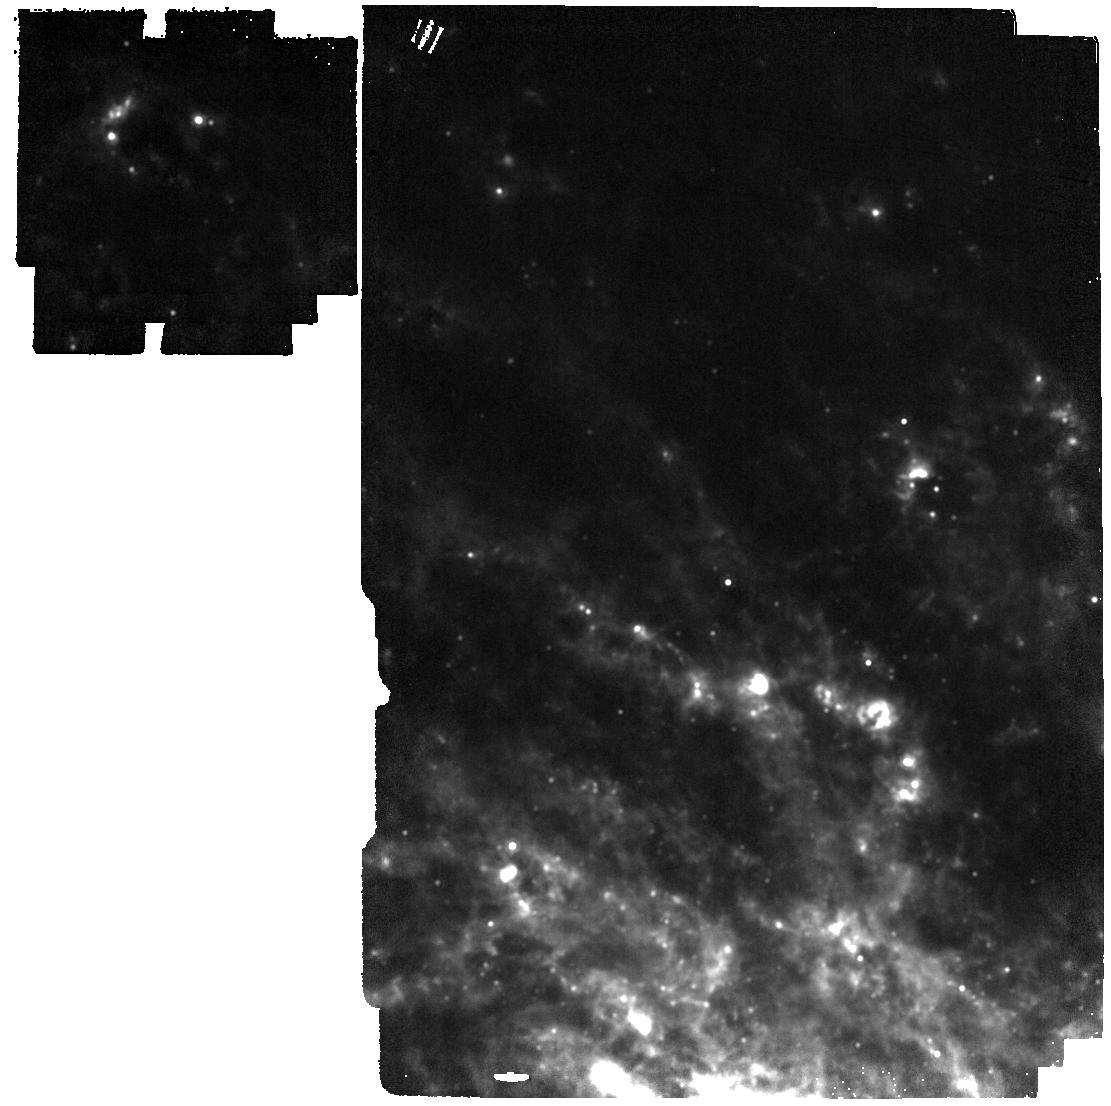
Target: SN-2024ggi. Instrument: MIRI. Filter: F1280W. Exposure: 2 min. Observation ID: jw12572-o002_t003_miri_f1280w

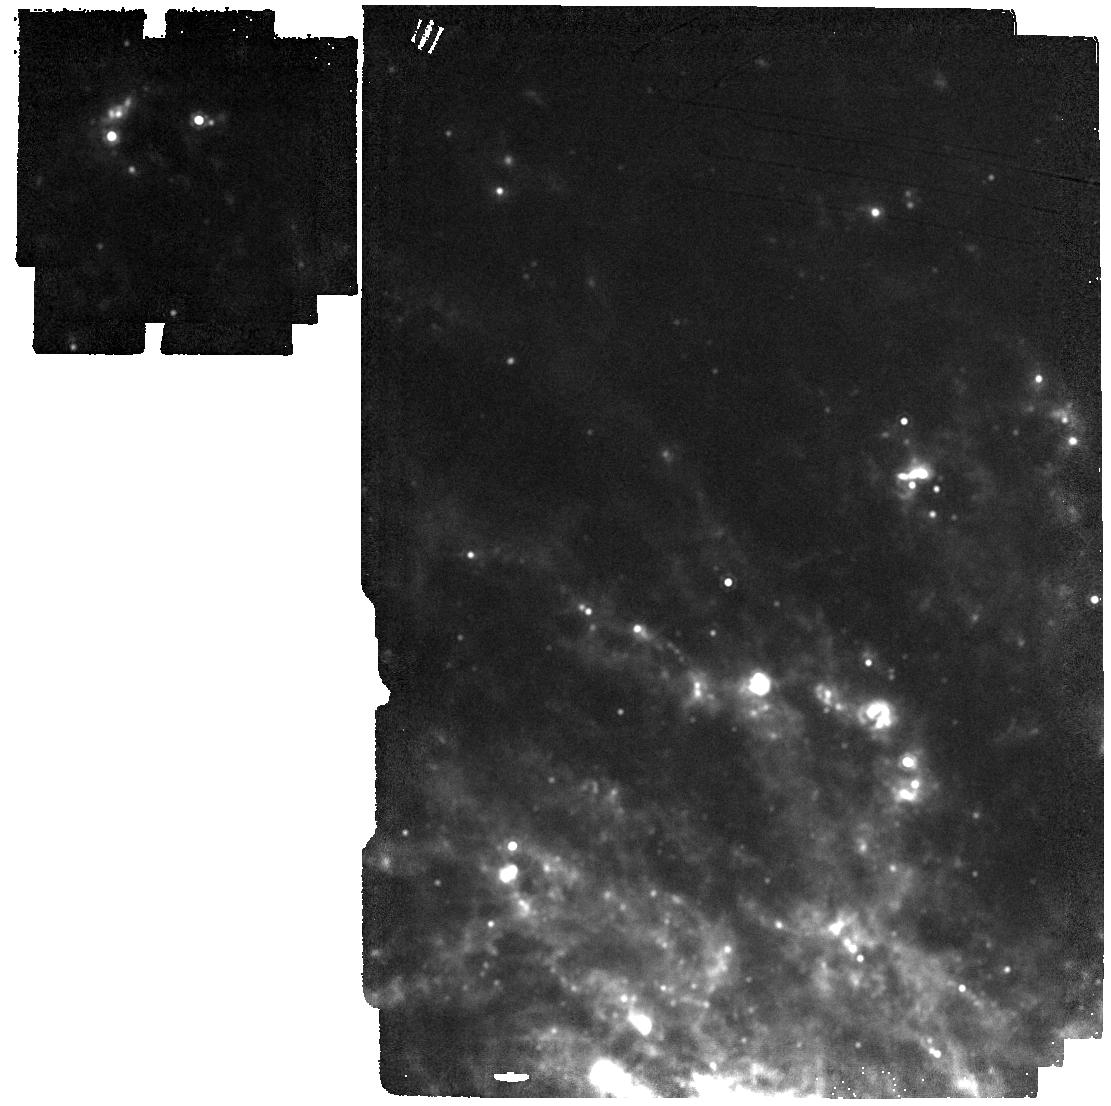
Target: SN-2024ggi. Instrument: MIRI. Filter: F1500W. Exposure: 2 min. Observation ID: jw12572-o002_t003_miri_f1500w

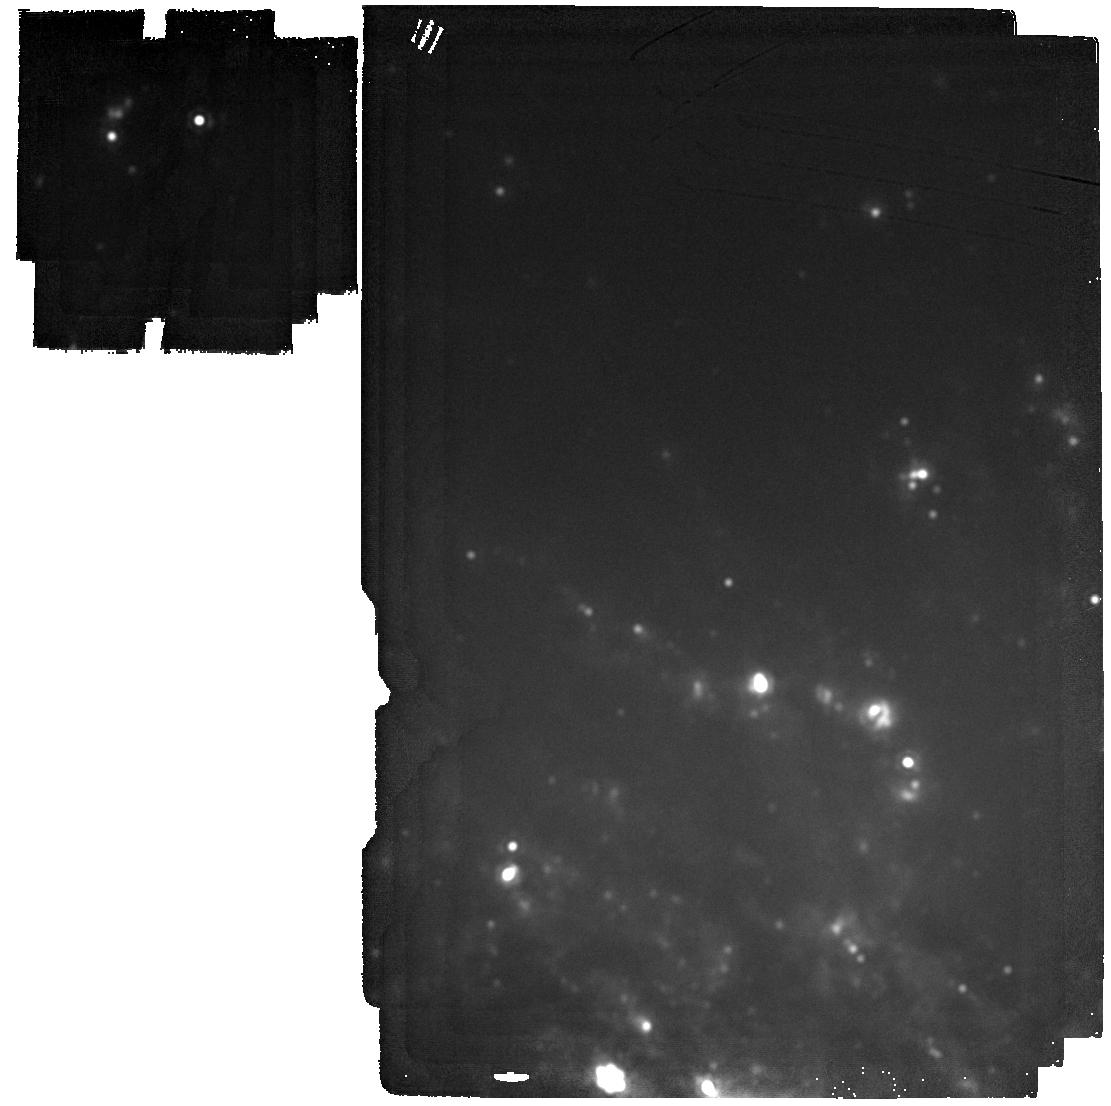
Target: SN-2024ggi. Instrument: MIRI. Filter: F2100W. Exposure: 2 min. Observation ID: jw12572-o002_t003_miri_f2100w

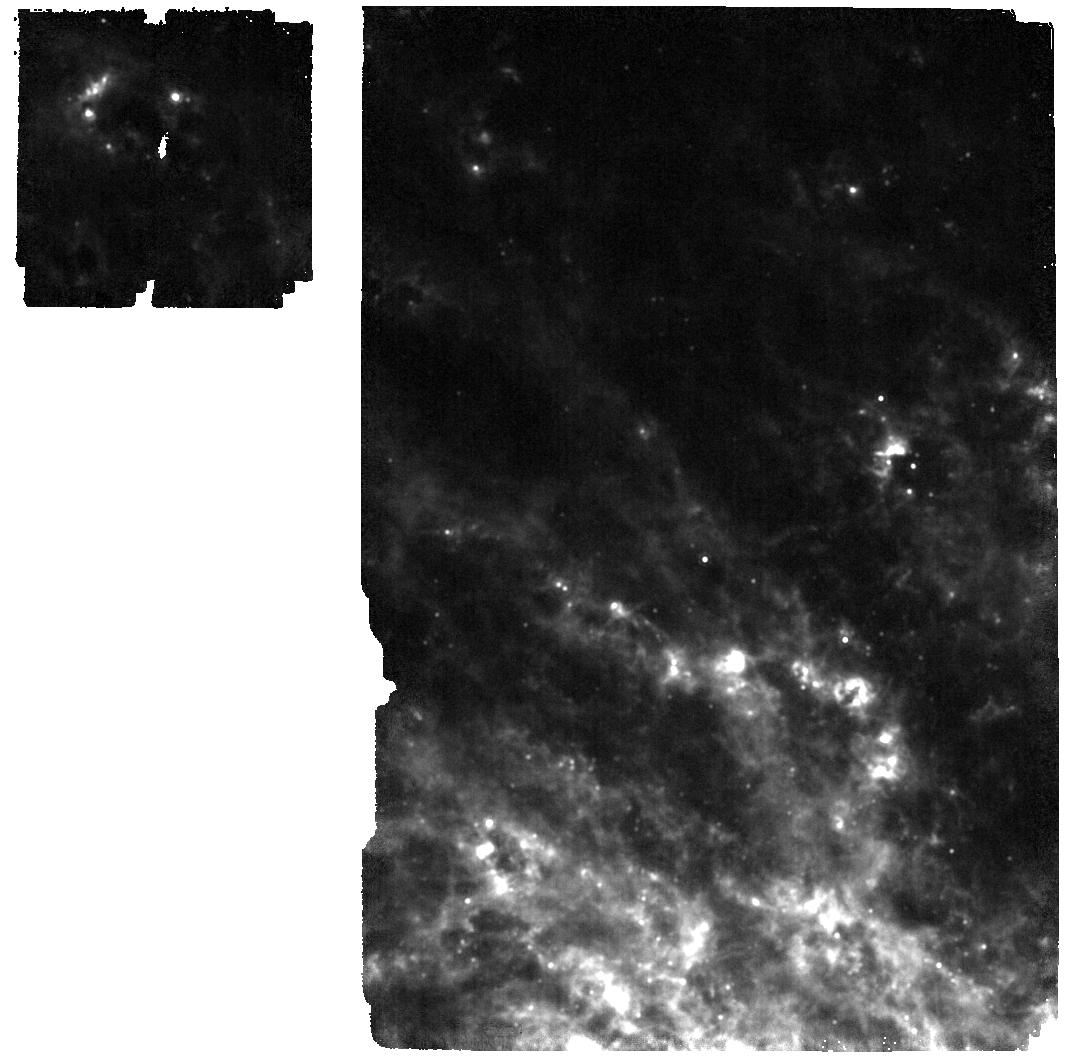
Target: SN-2024ggi. Instrument: MIRI. Filter: F1130W. Exposure: 2 min. Observation ID: jw12572-o002_t003_miri_f1130w

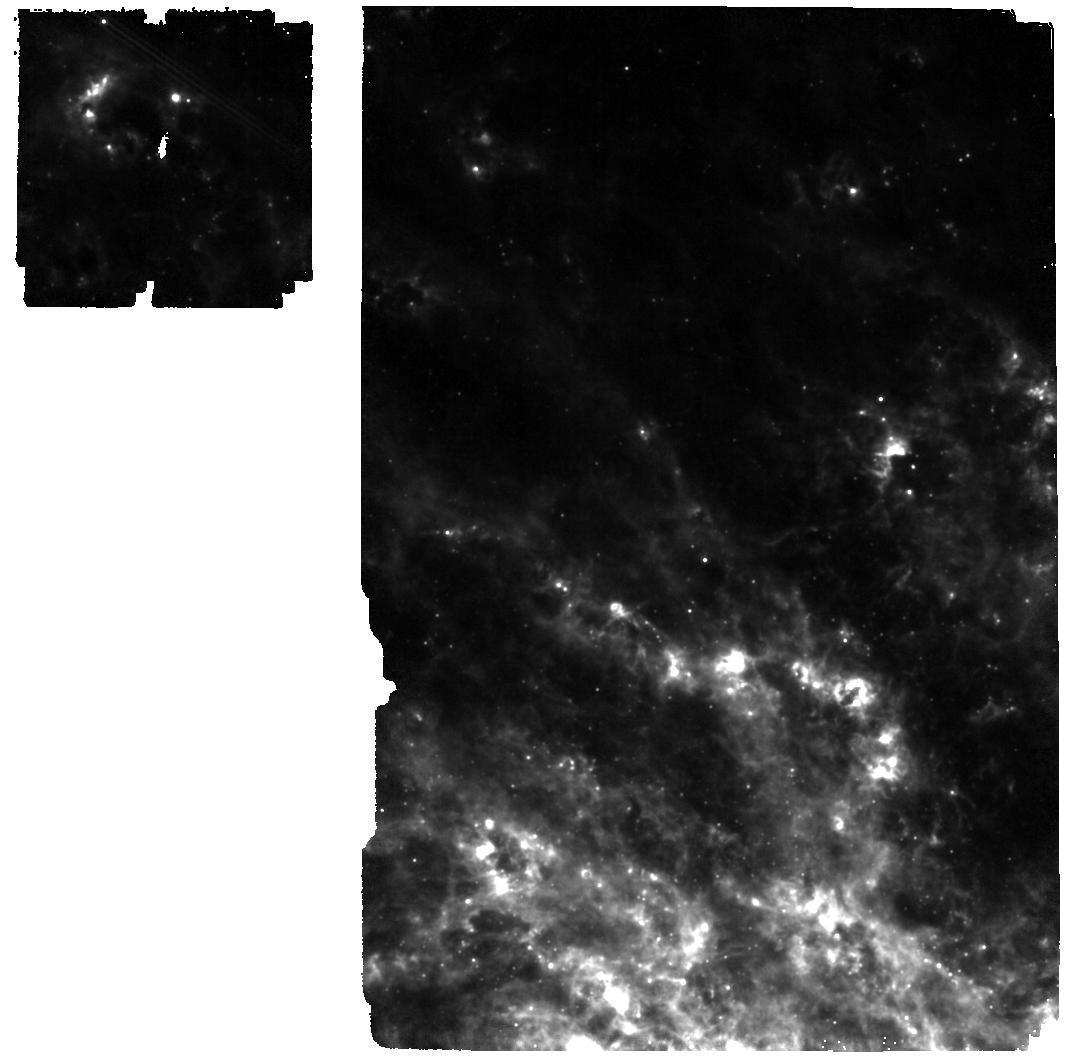
Target: SN-2024ggi. Instrument: MIRI. Filter: F770W. Exposure: 2 min. Observation ID: jw12572-o002_t003_miri_f770w

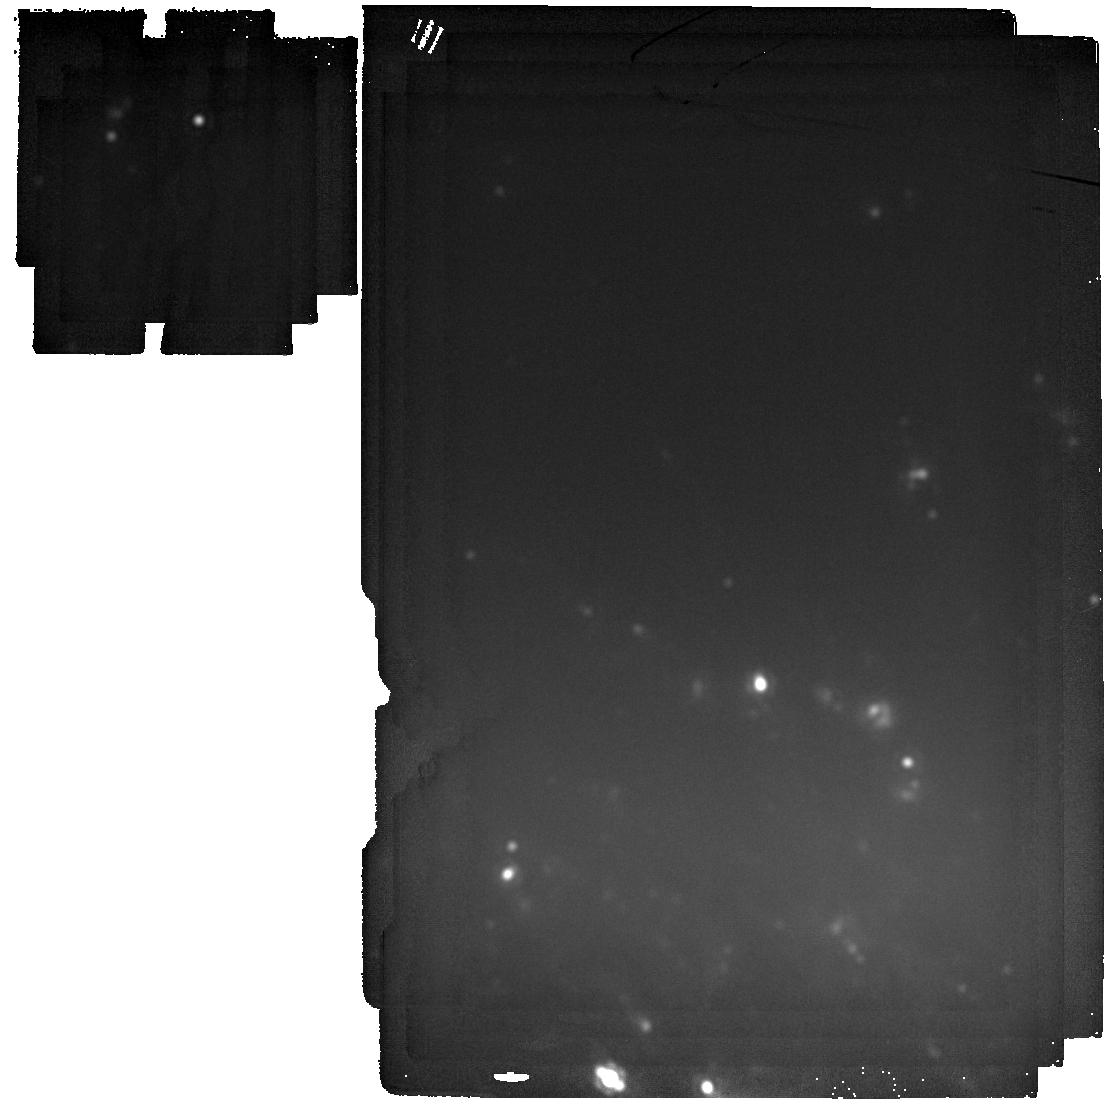
Target: SN-2024ggi. Instrument: MIRI. Filter: F2550W. Exposure: 2 min. Observation ID: jw12572-o002_t003_miri_f2550w

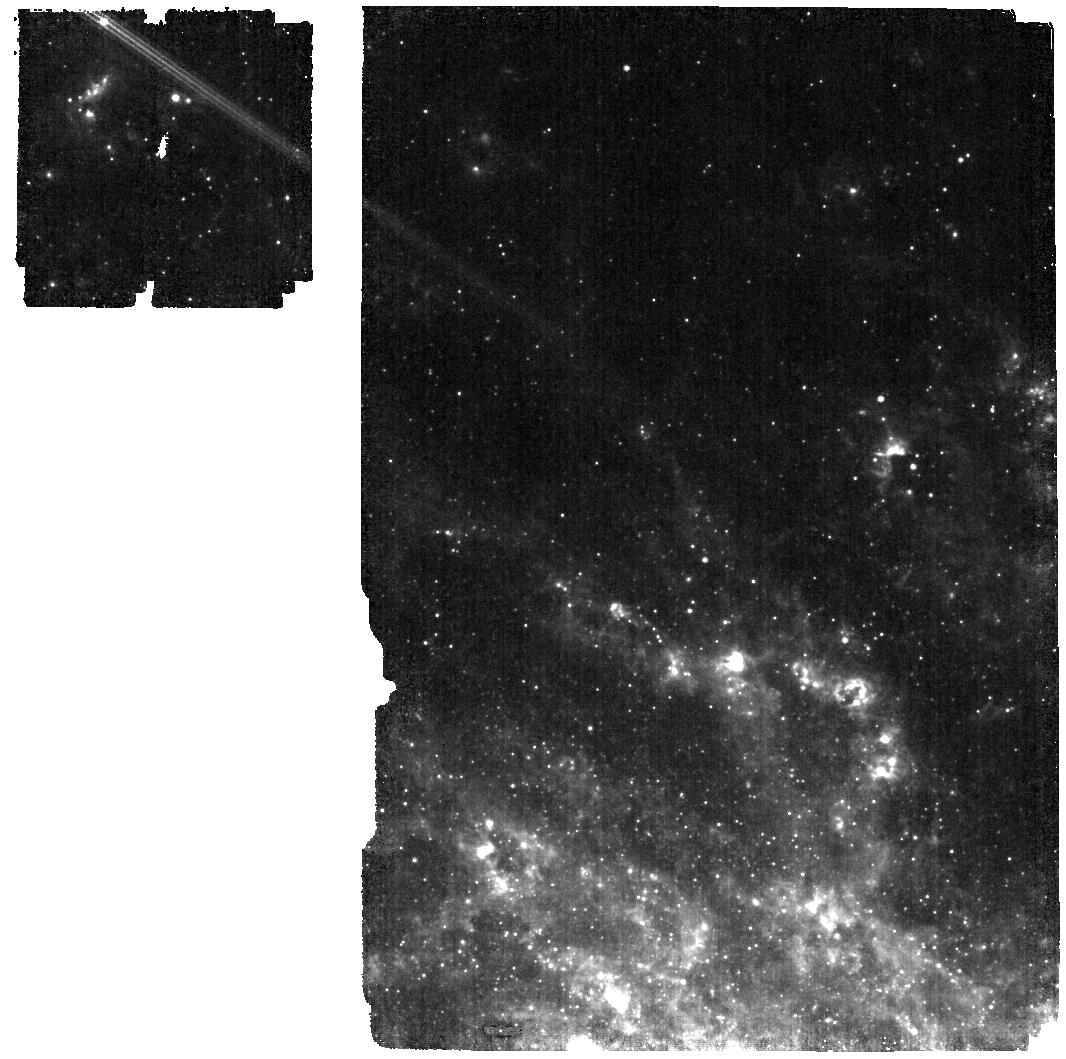
Target: SN-2024ggi. Instrument: MIRI. Filter: F560W. Exposure: 2 min. Observation ID: jw12572-o002_t003_miri_f560w

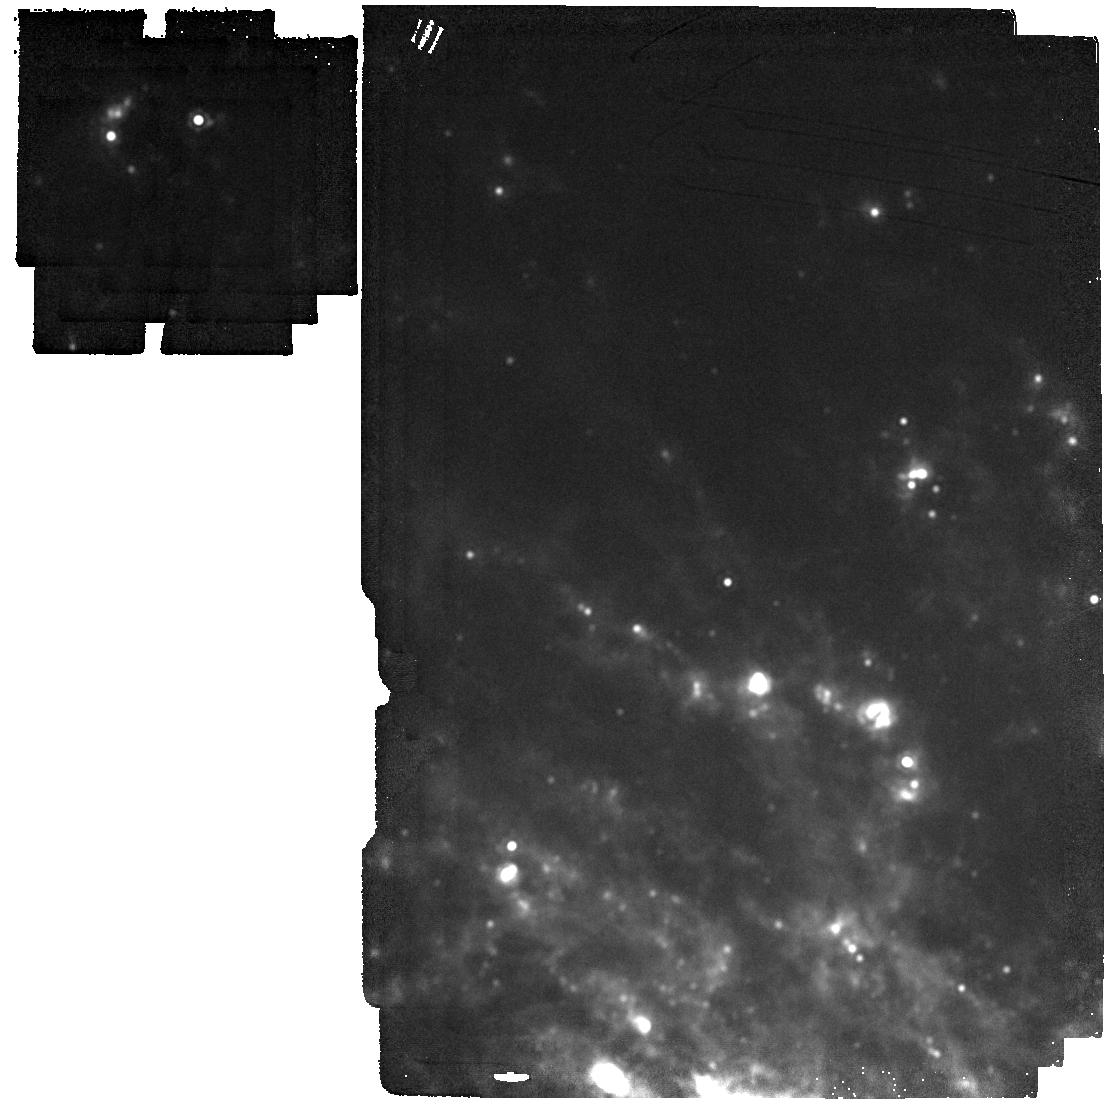
Target: SN-2024ggi. Instrument: MIRI. Filter: F1800W. Exposure: 2 min. Observation ID: jw12572-o002_t003_miri_f1800w

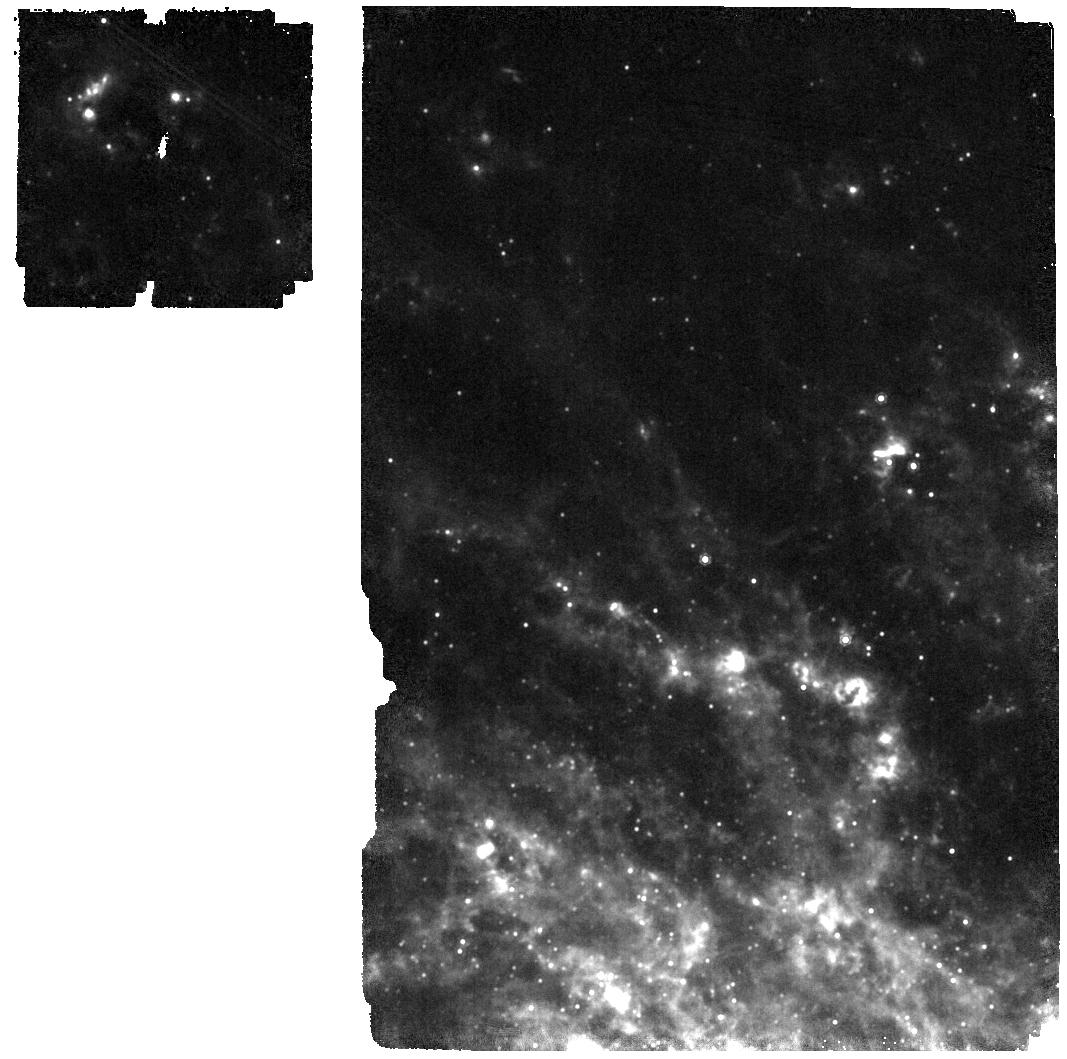
Target: SN-2024ggi. Instrument: MIRI. Filter: F1000W. Exposure: 2 min. Observation ID: jw12572-o002_t003_miri_f1000w

Watching Dust Formation in Real Time in Two Very Nearby Core Collapse Supernovae (PI: Andrews, Jennifer)

The very nearby core collapse supernovae (CCSN) SN 2023ixf and SN 2024ggi (both at ~7 Mpc) will likely be the most well-studied SNe this decade. The combination of pre-explosion data combined with the comprehensive follow-up post explosion has given us an unprecedented chance to study both massive star and CCSN evolution in two completely different galaxies. In particular, these nearby SNe may hold key information in understanding the formation of dust in the Universe. Dust is abundant in the early universe, and CCSN are a likely source. However, existing observations of CCSNe in the near- and short mid-infrared yield dust masses ~2-3 orders of magnitude lower than expected. One possible solution is that this dust is hiding deep in the mid-infrared, at temperatures of ~100-200K, or that it is created over a longer time span than some models predict. JWST+MIRI is able to probe both warm (~300-500K) and cold (~100-200K) dust with unprecedented sensitivity. By observing SN 2023ixf and SN 2024ggi over the next three JWST cycles with MIRI we will create spectral energy distributions out to ~25 microns allowing us to quantify and characterize the amount of cold and warm dust both pre-existing and newly formed. This will help us understand dust formation in real time, explore links between dust formation and other SN properties, and address the issue of cosmic dust formation in the early universe.